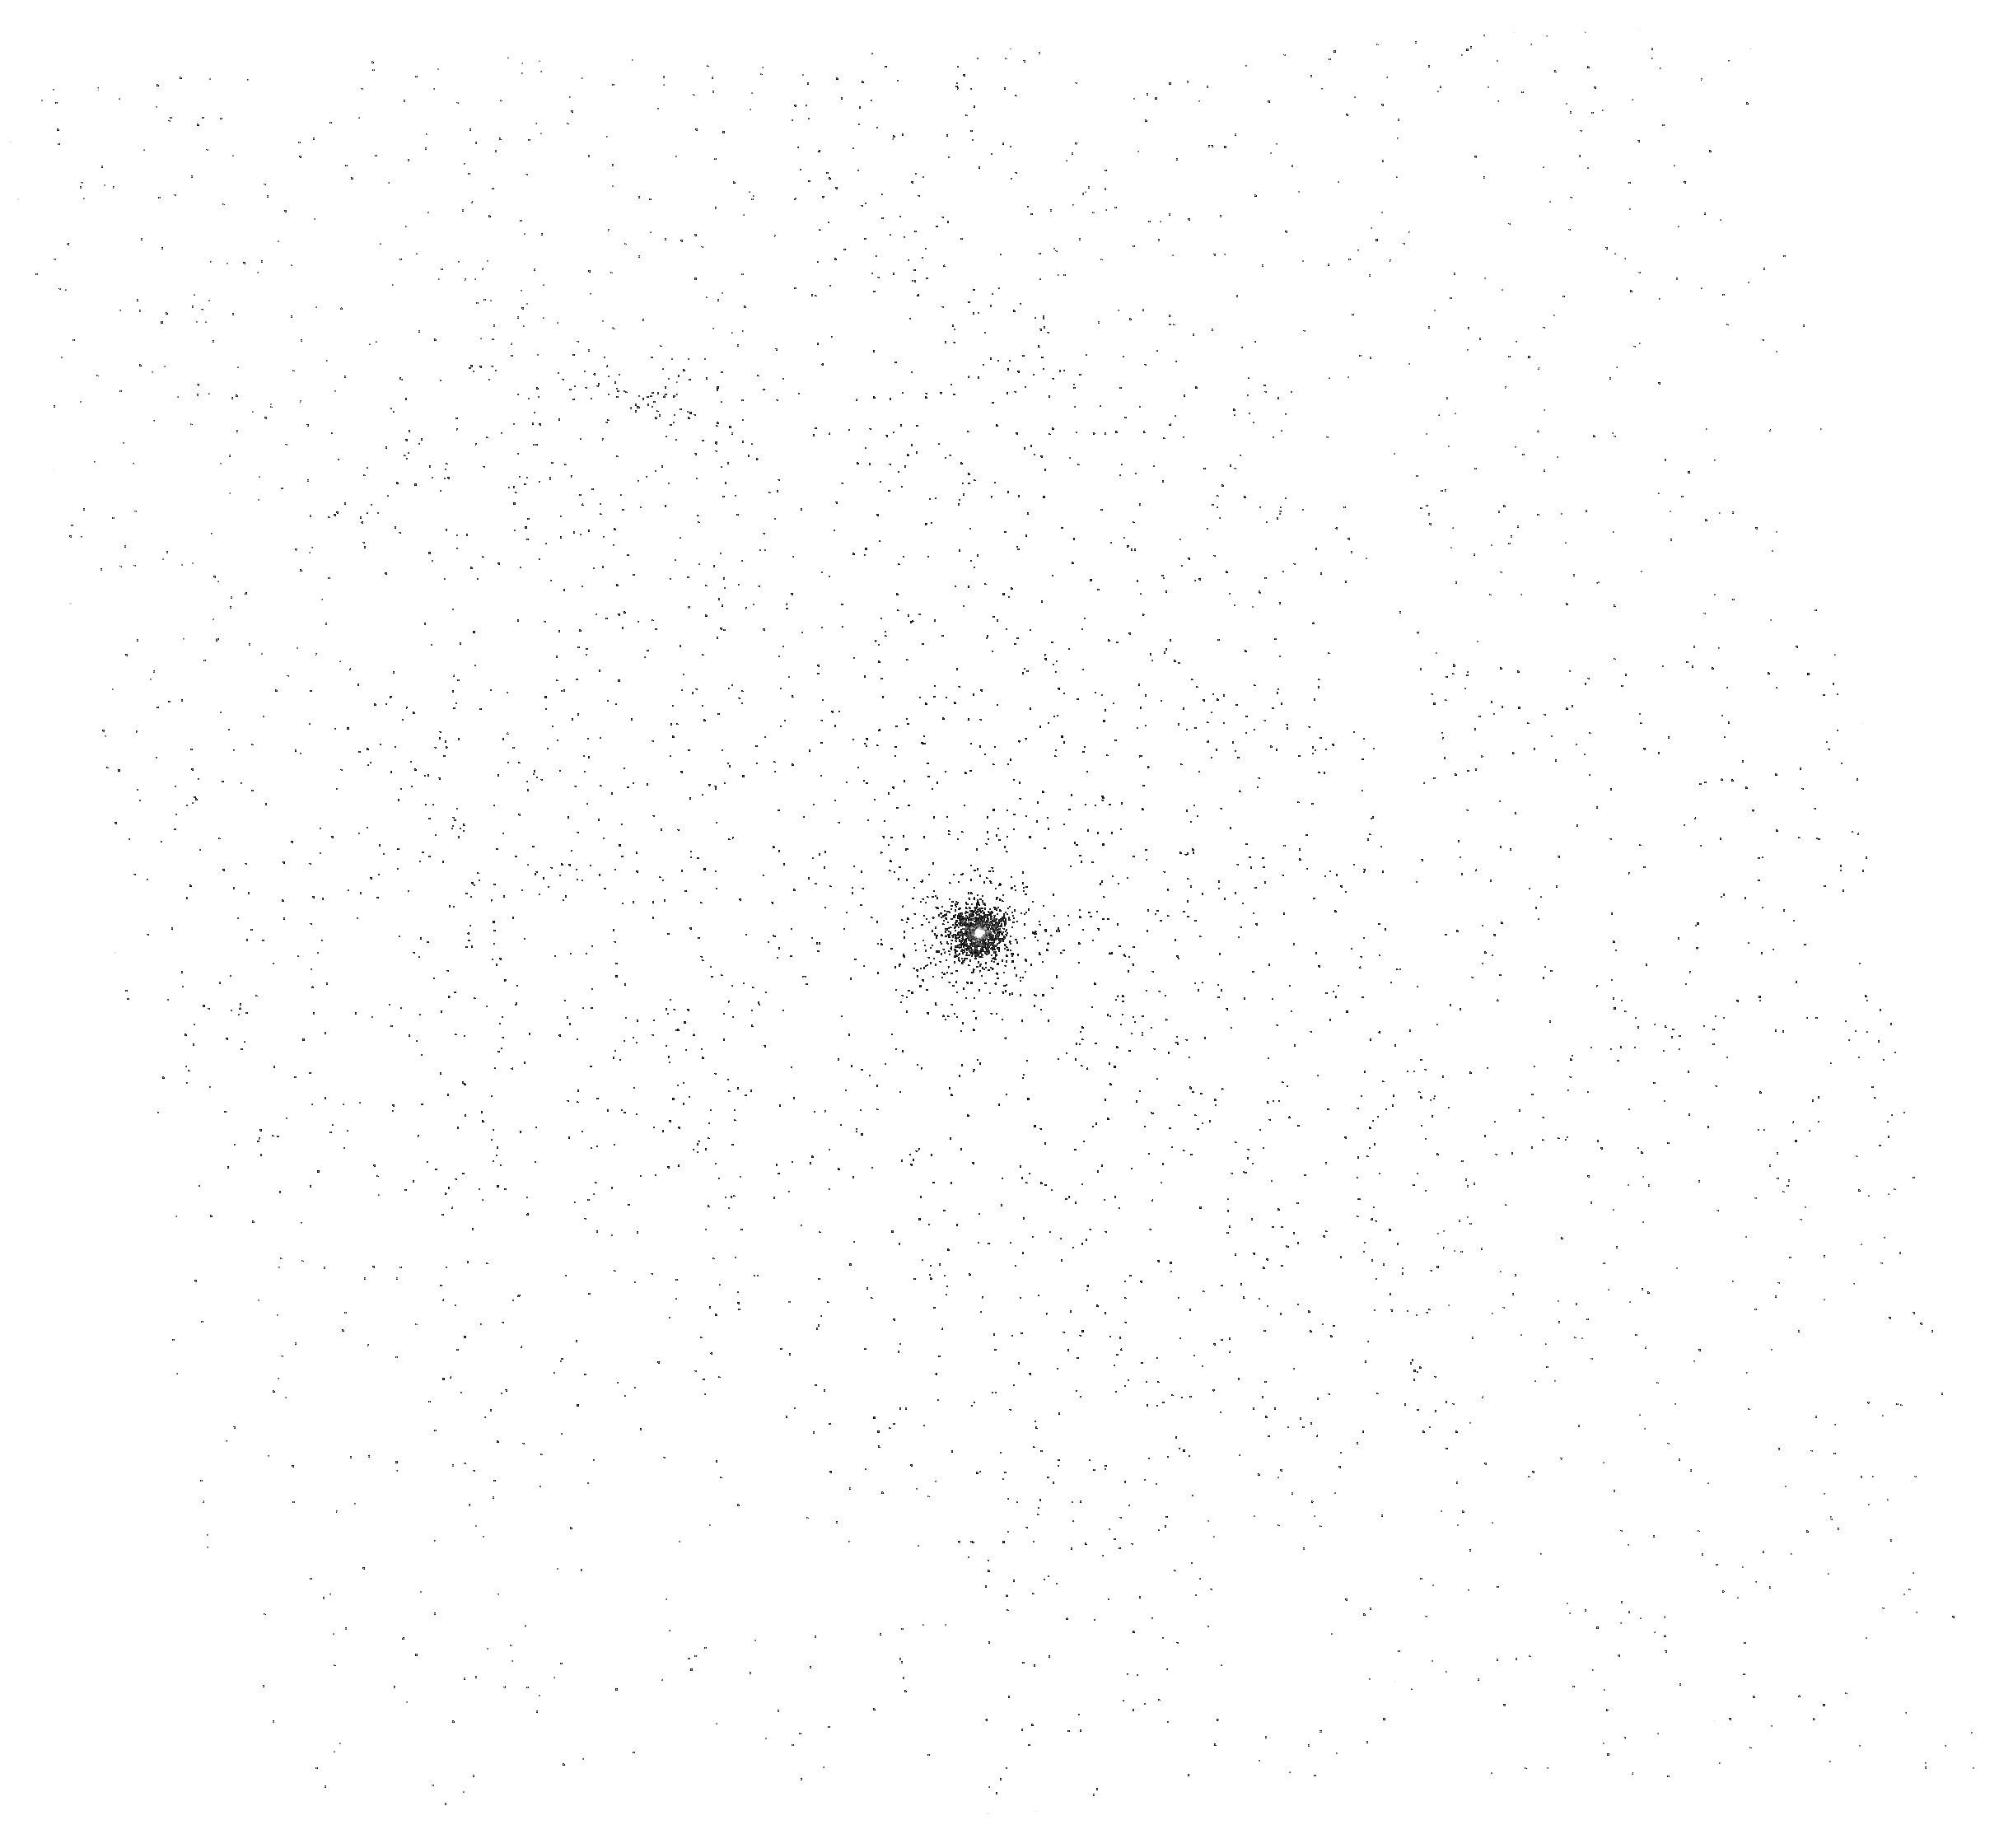
Target: PB5723. Instrument: ACS/SBC. Filter: F165LP. Exposure: 5 min. Observation ID: hst_10743_01_acs_sbc_f165lp_j9ic01

Improved Wavelength Calibration of the SBC Prisms (PI: Larsen, Soeren S.)

Two QSOs at redshifts z=0.234 and z=0.313 will be observed in order to provide additional sampling points for the SBC prism wavelength calibration, using Ly alpha redshifted to 1500 AA and 1600 AA. Combined with the existing (Cycle 13) data, the wavelength scale will be sampled at 100 AA intervals between 1300 AA and 1700 AA.